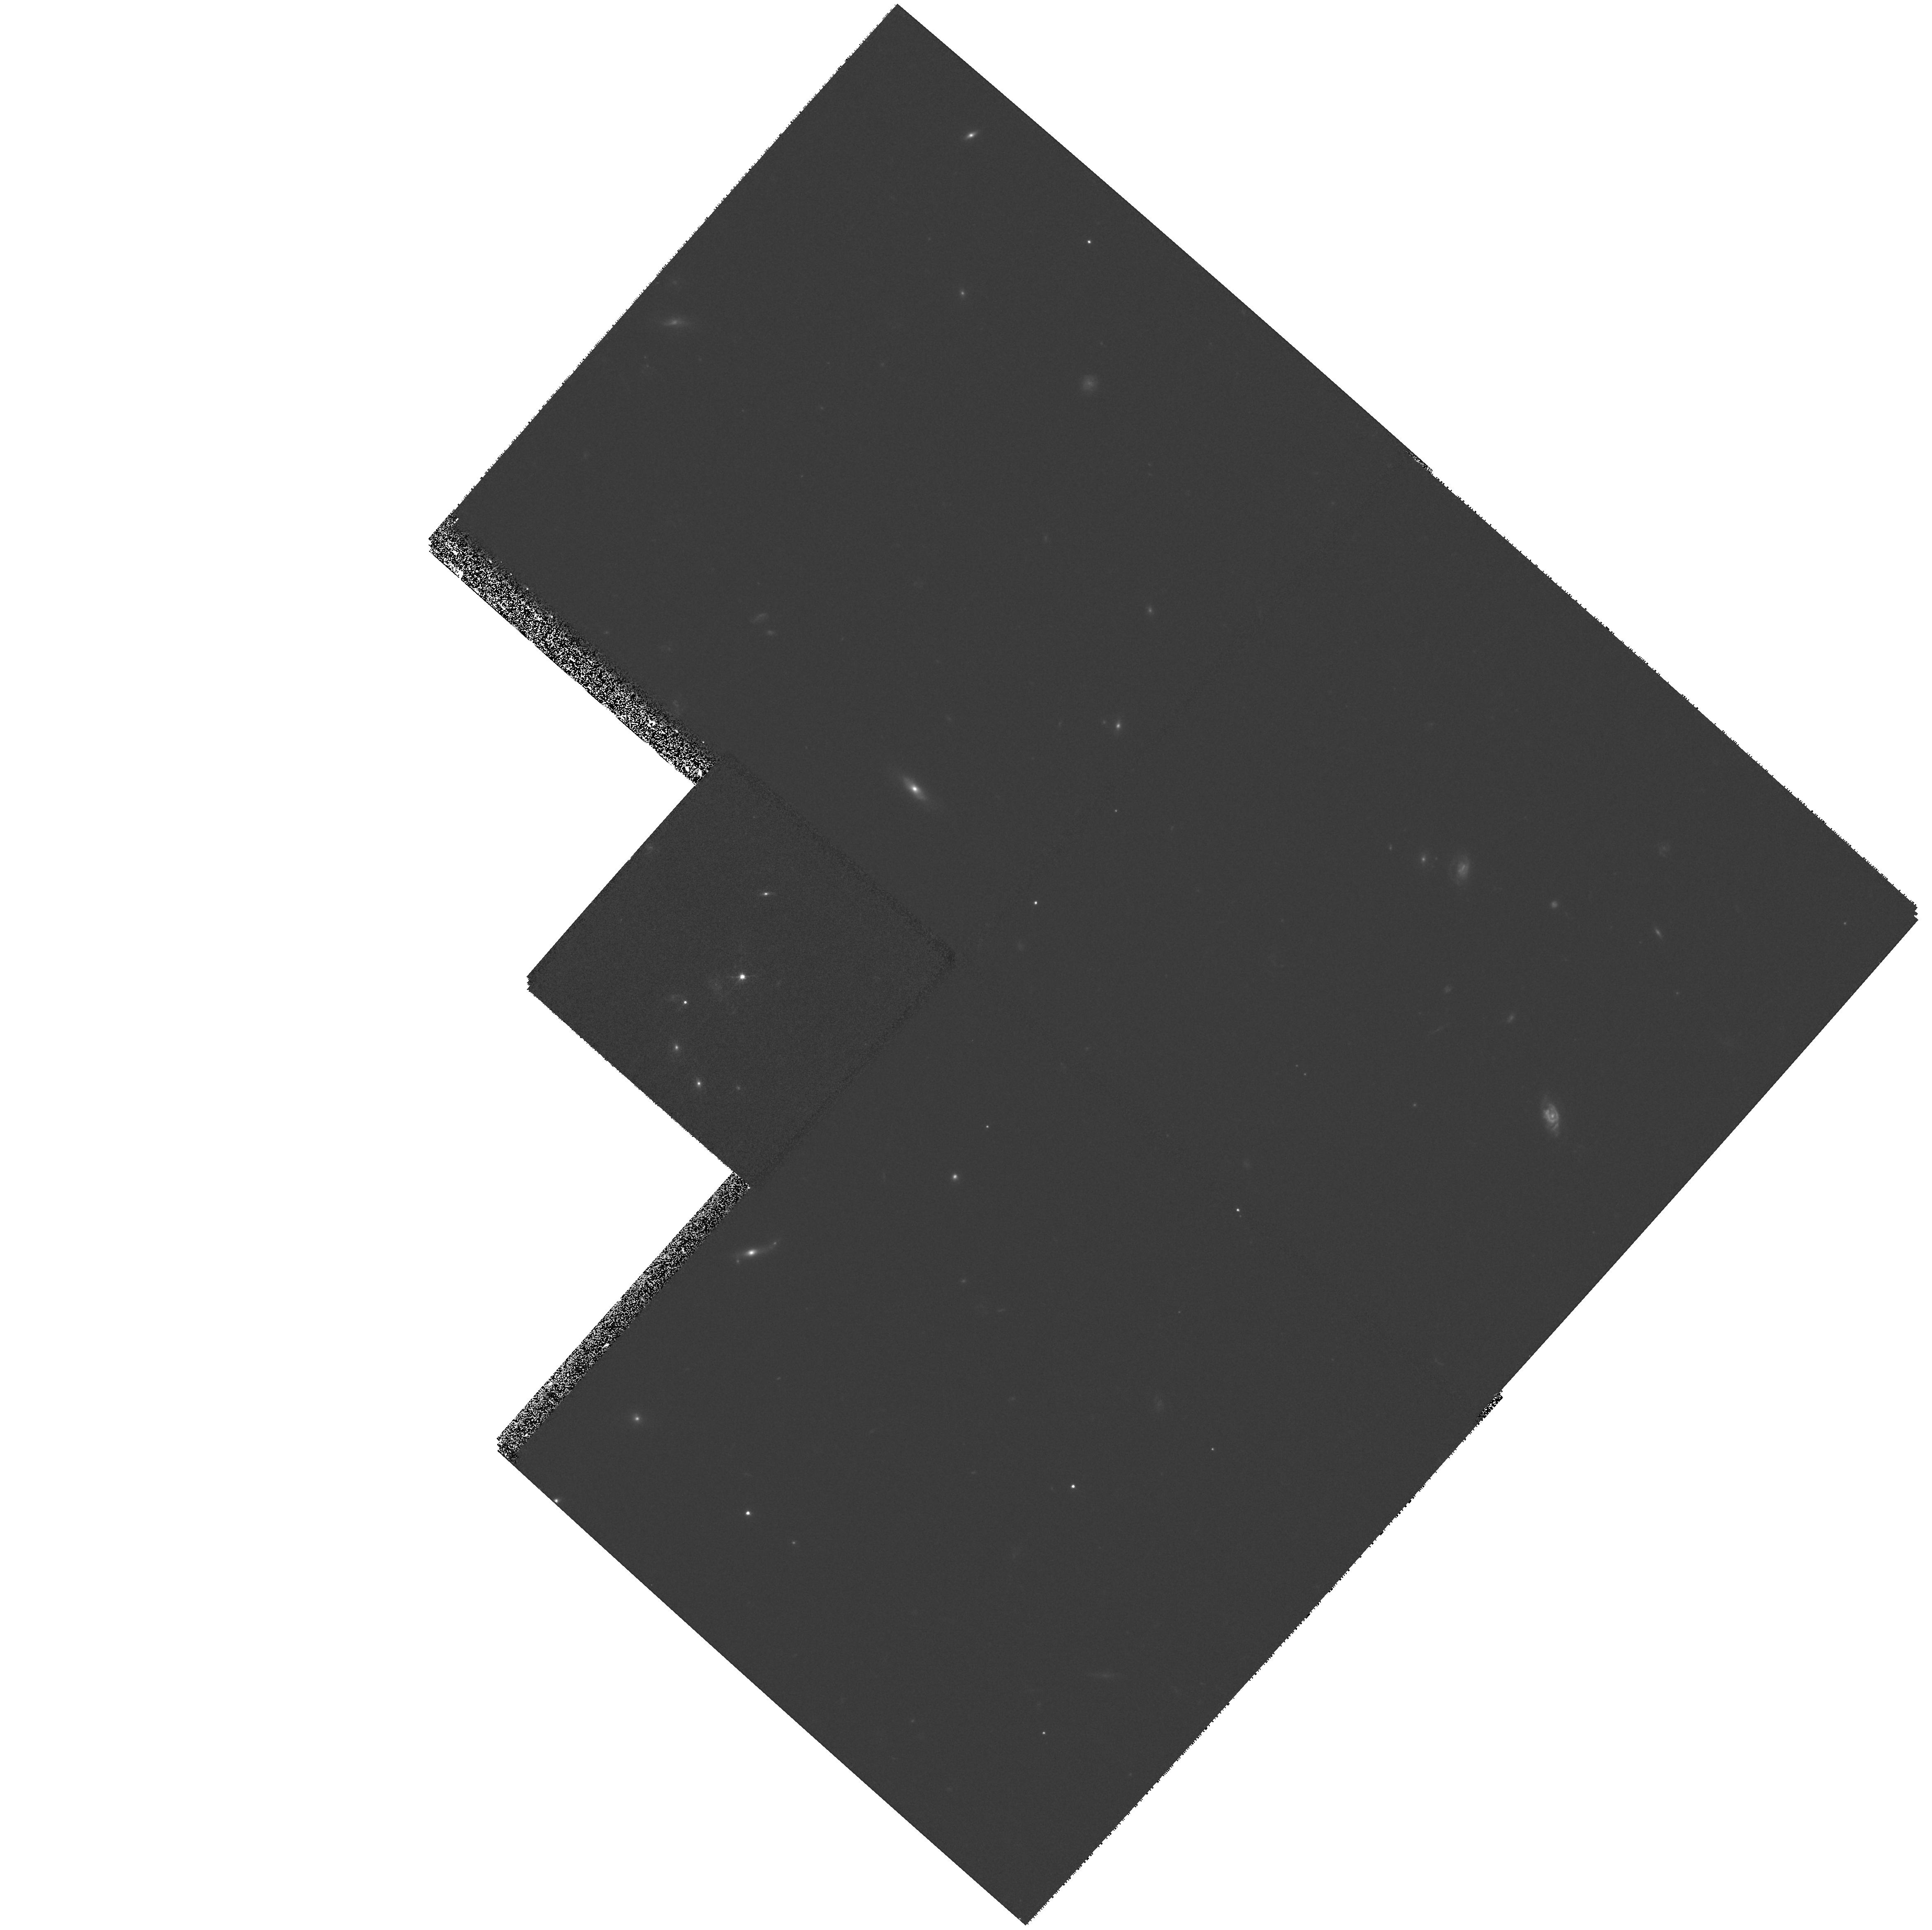
Target: RXJ0921+4528. Instrument: WFPC2/PC. Filter: F555W. Exposure: 27 min. Observation ID: hst_9133_12_wfpc2_pc_f555w_u6eg12

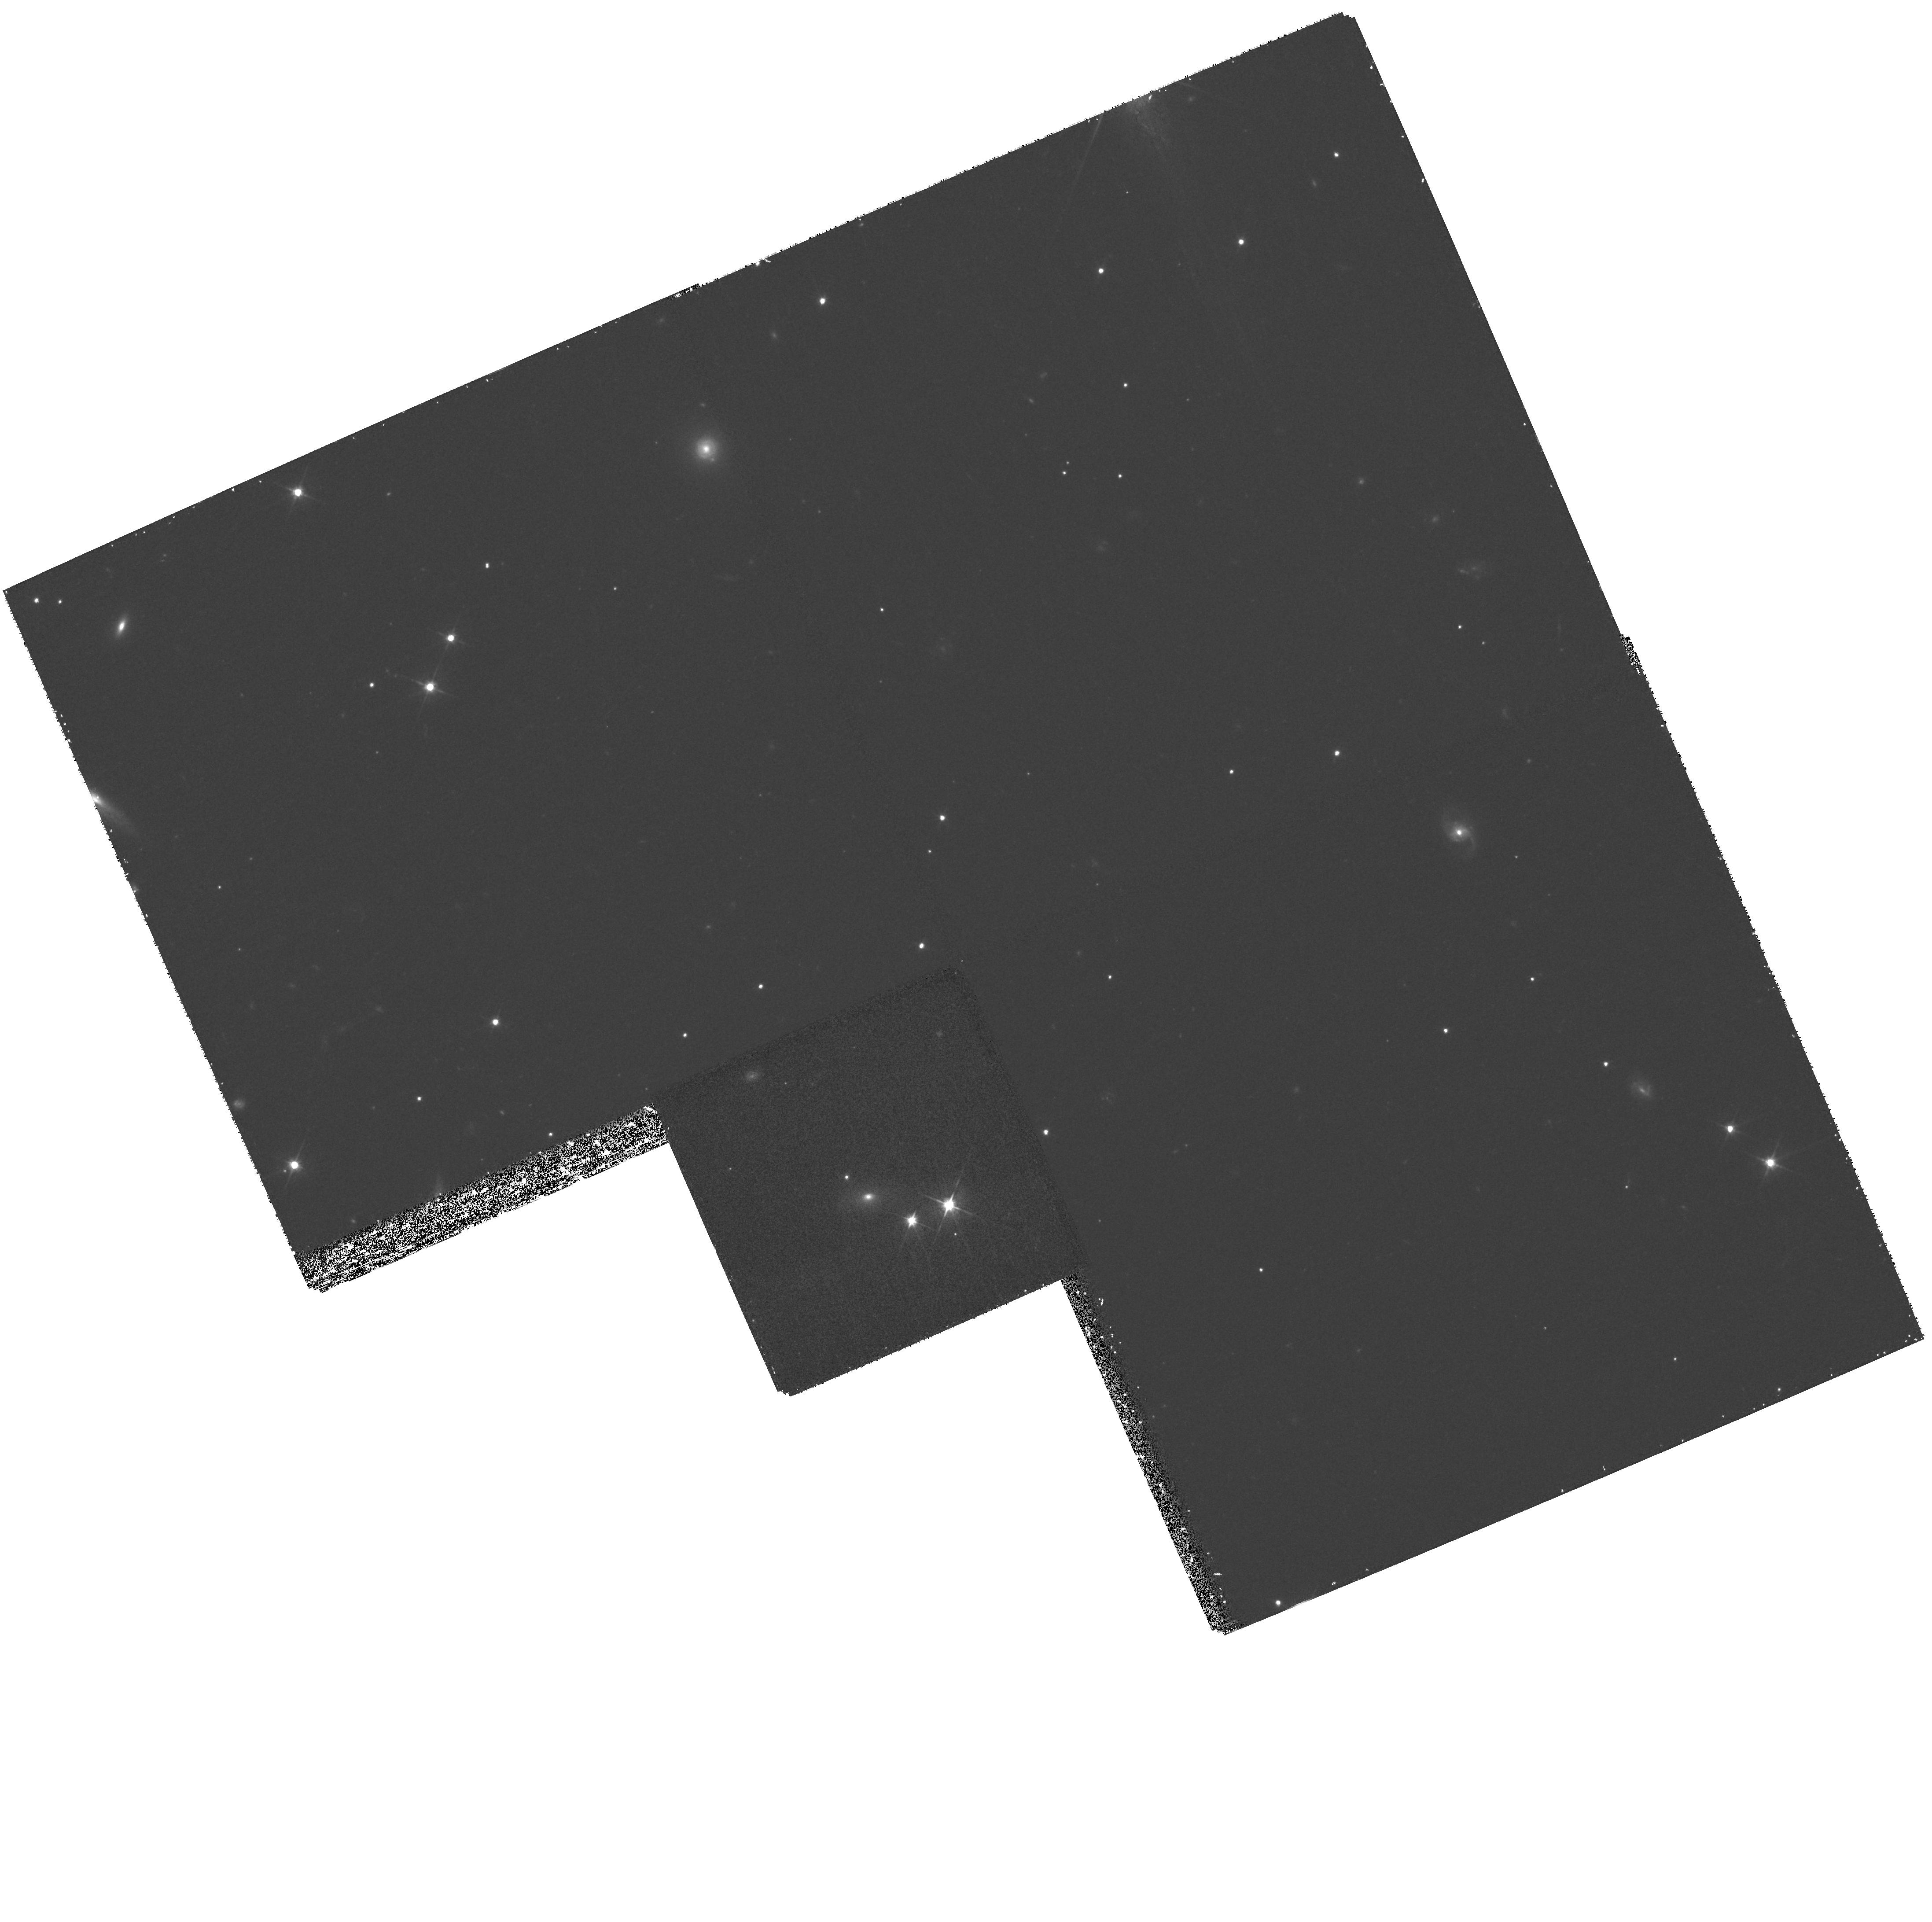
Target: MG1654+1346. Instrument: WFPC2/PC. Filter: F555W. Exposure: 33 min. Observation ID: hst_9133_23_wfpc2_pc_f555w_u6eg23

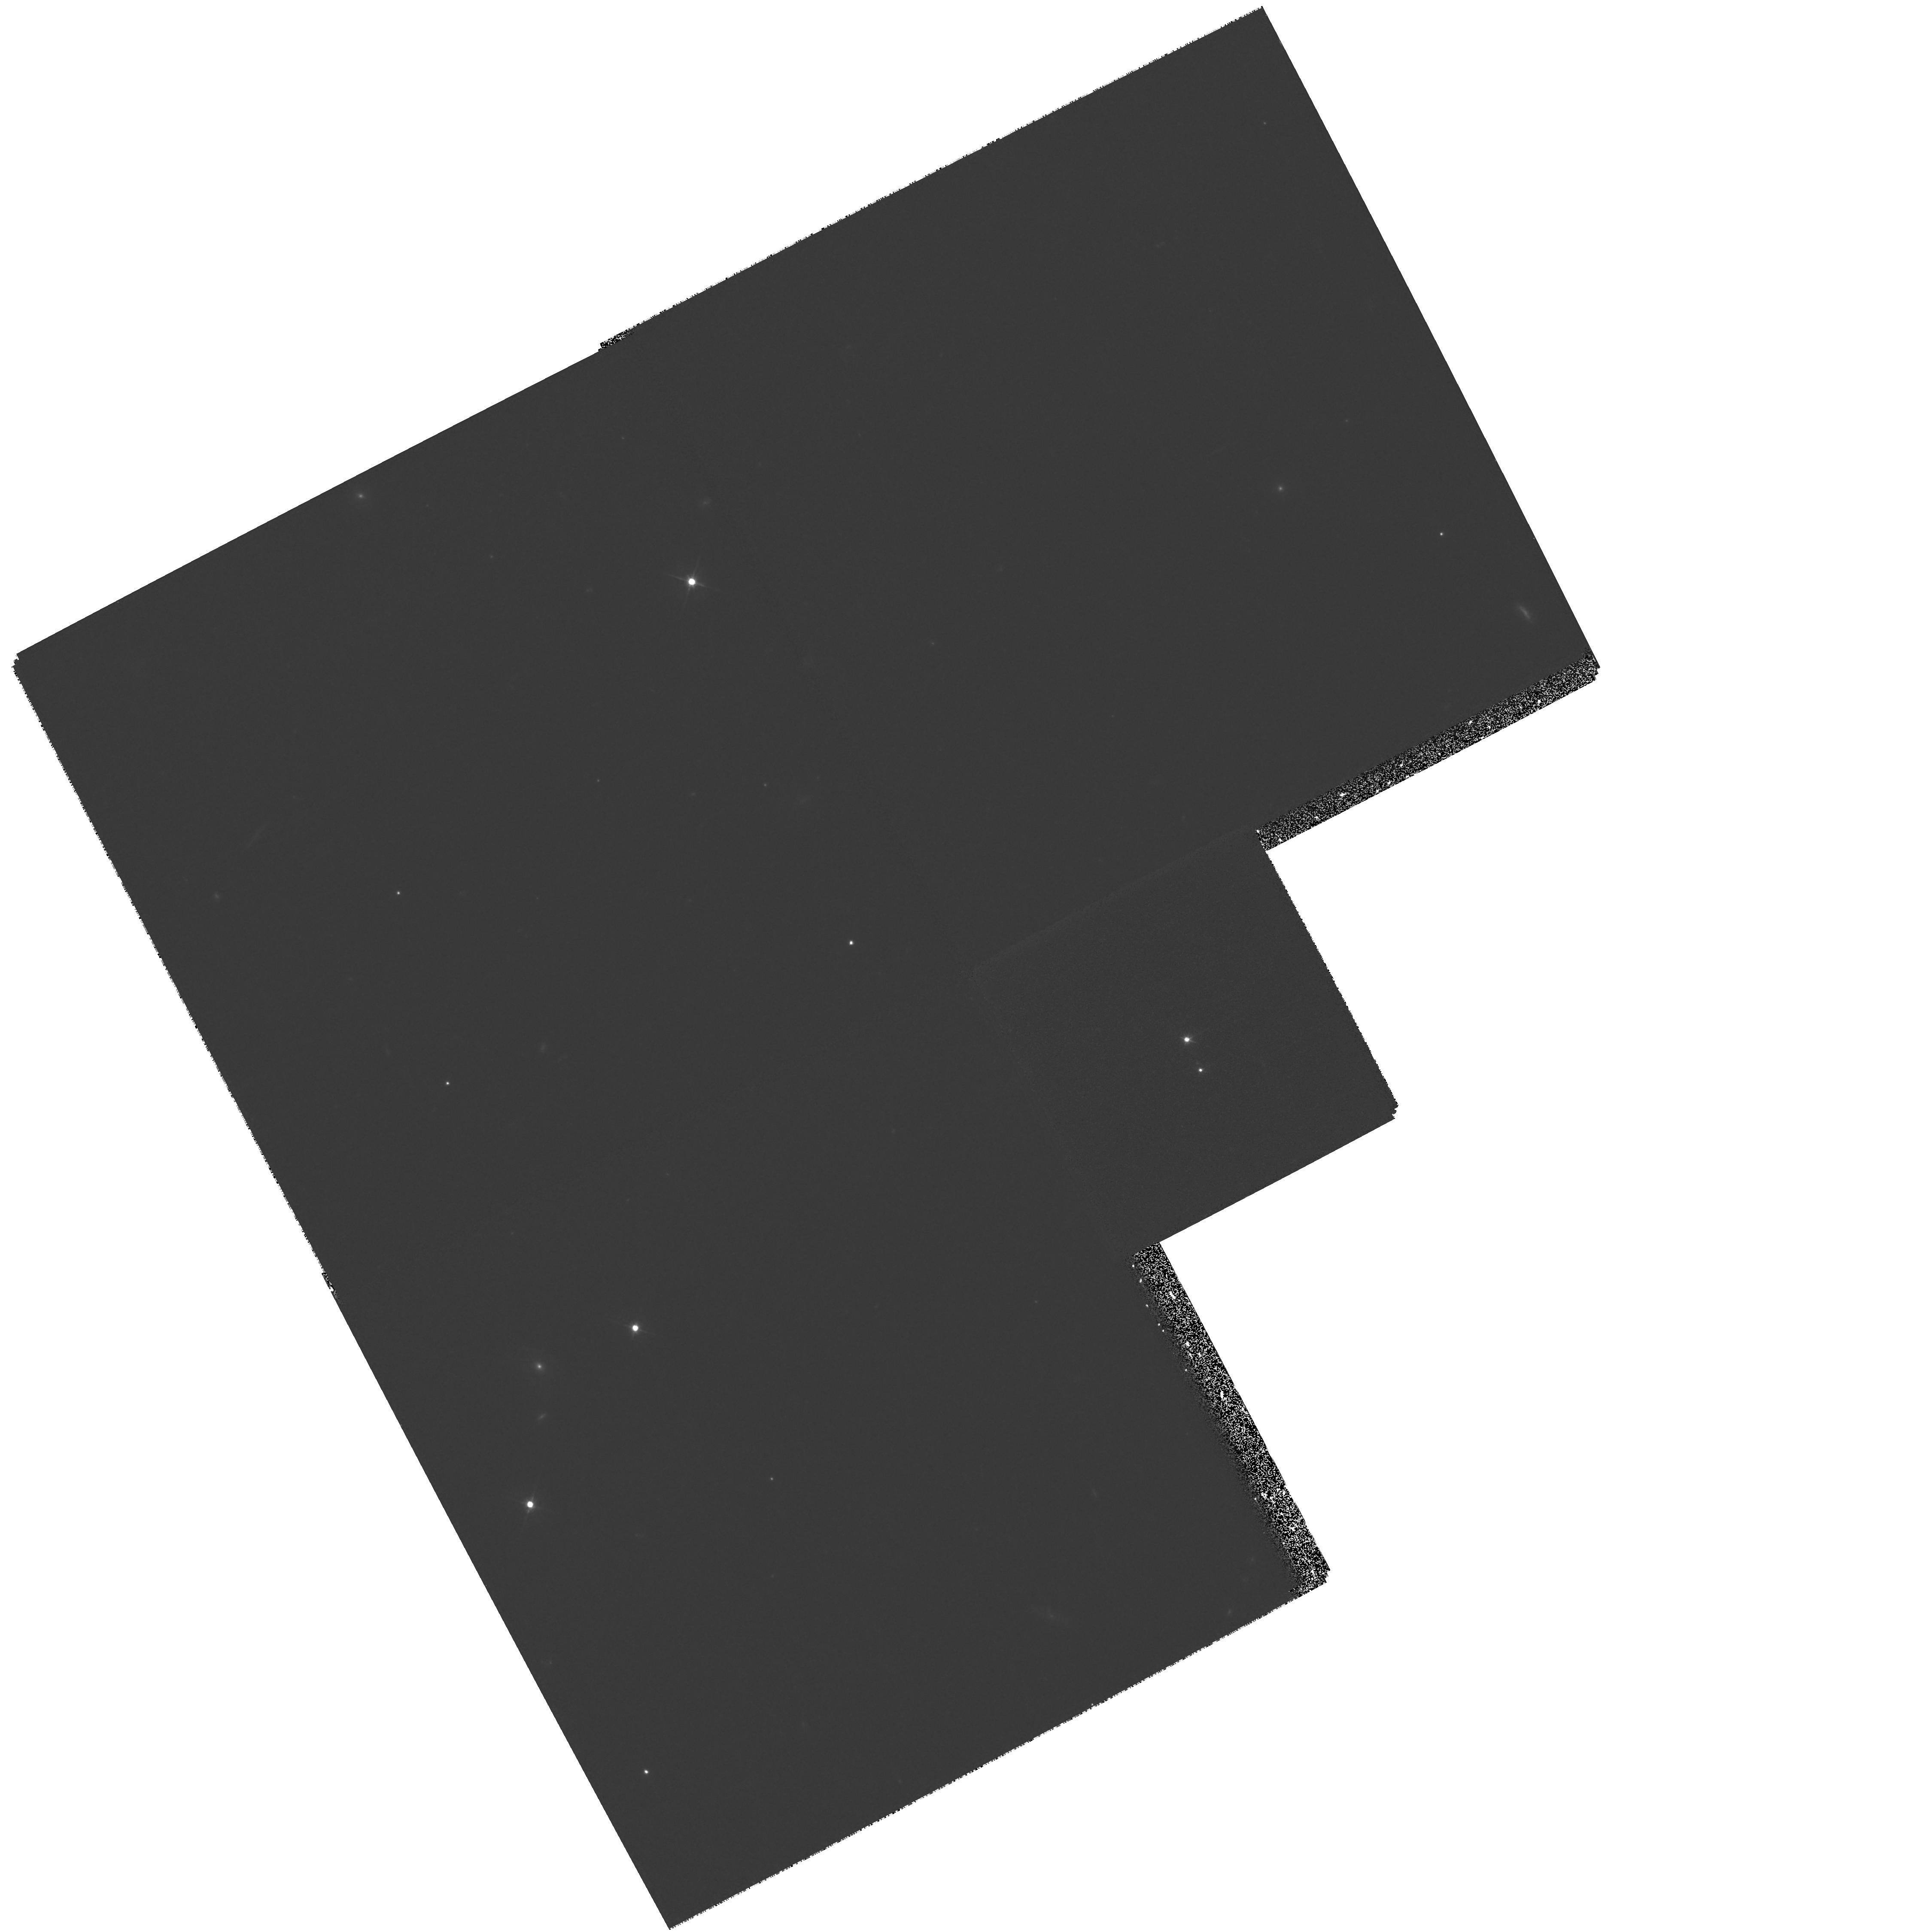
Target: CTS880. Instrument: WFPC2/PC. Filter: F555W. Exposure: 26 min. Observation ID: hst_9133_06_wfpc2_pc_f555w_u6eg06

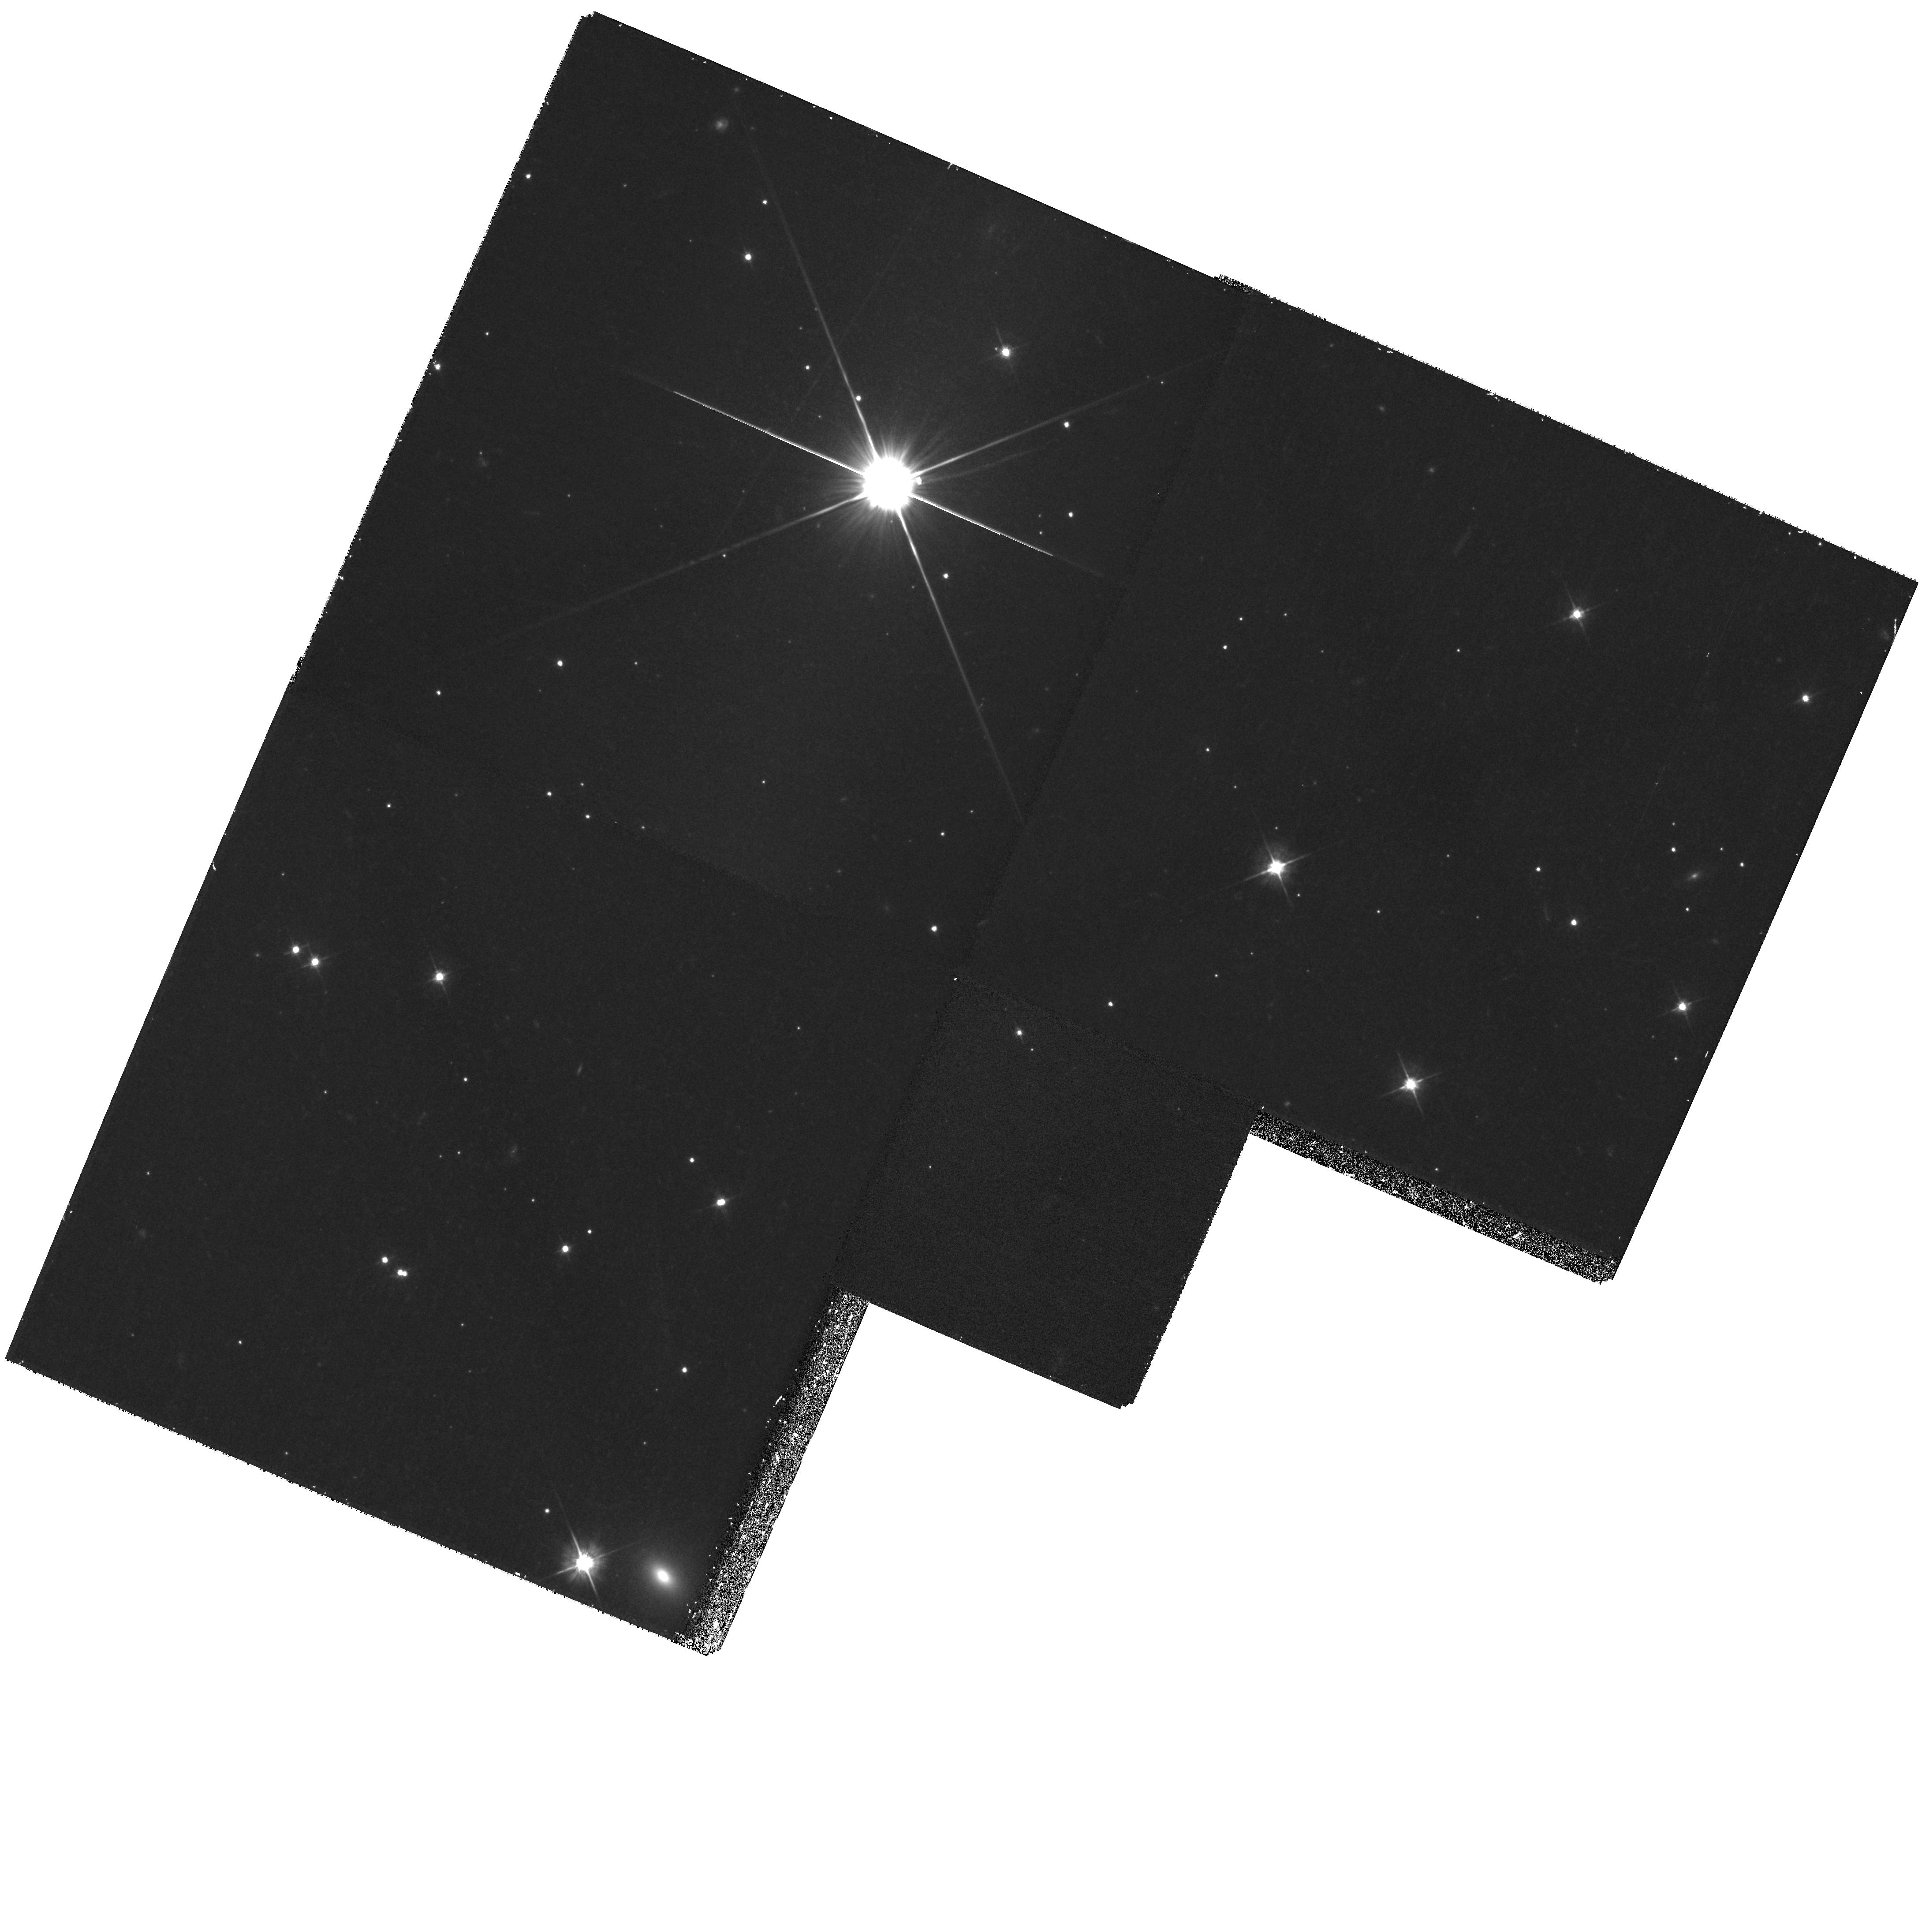
Target: B1933+507. Instrument: WFPC2/PC. Filter: F555W. Exposure: 37 min. Observation ID: hst_9133_25_wfpc2_pc_f555w_u6eg25

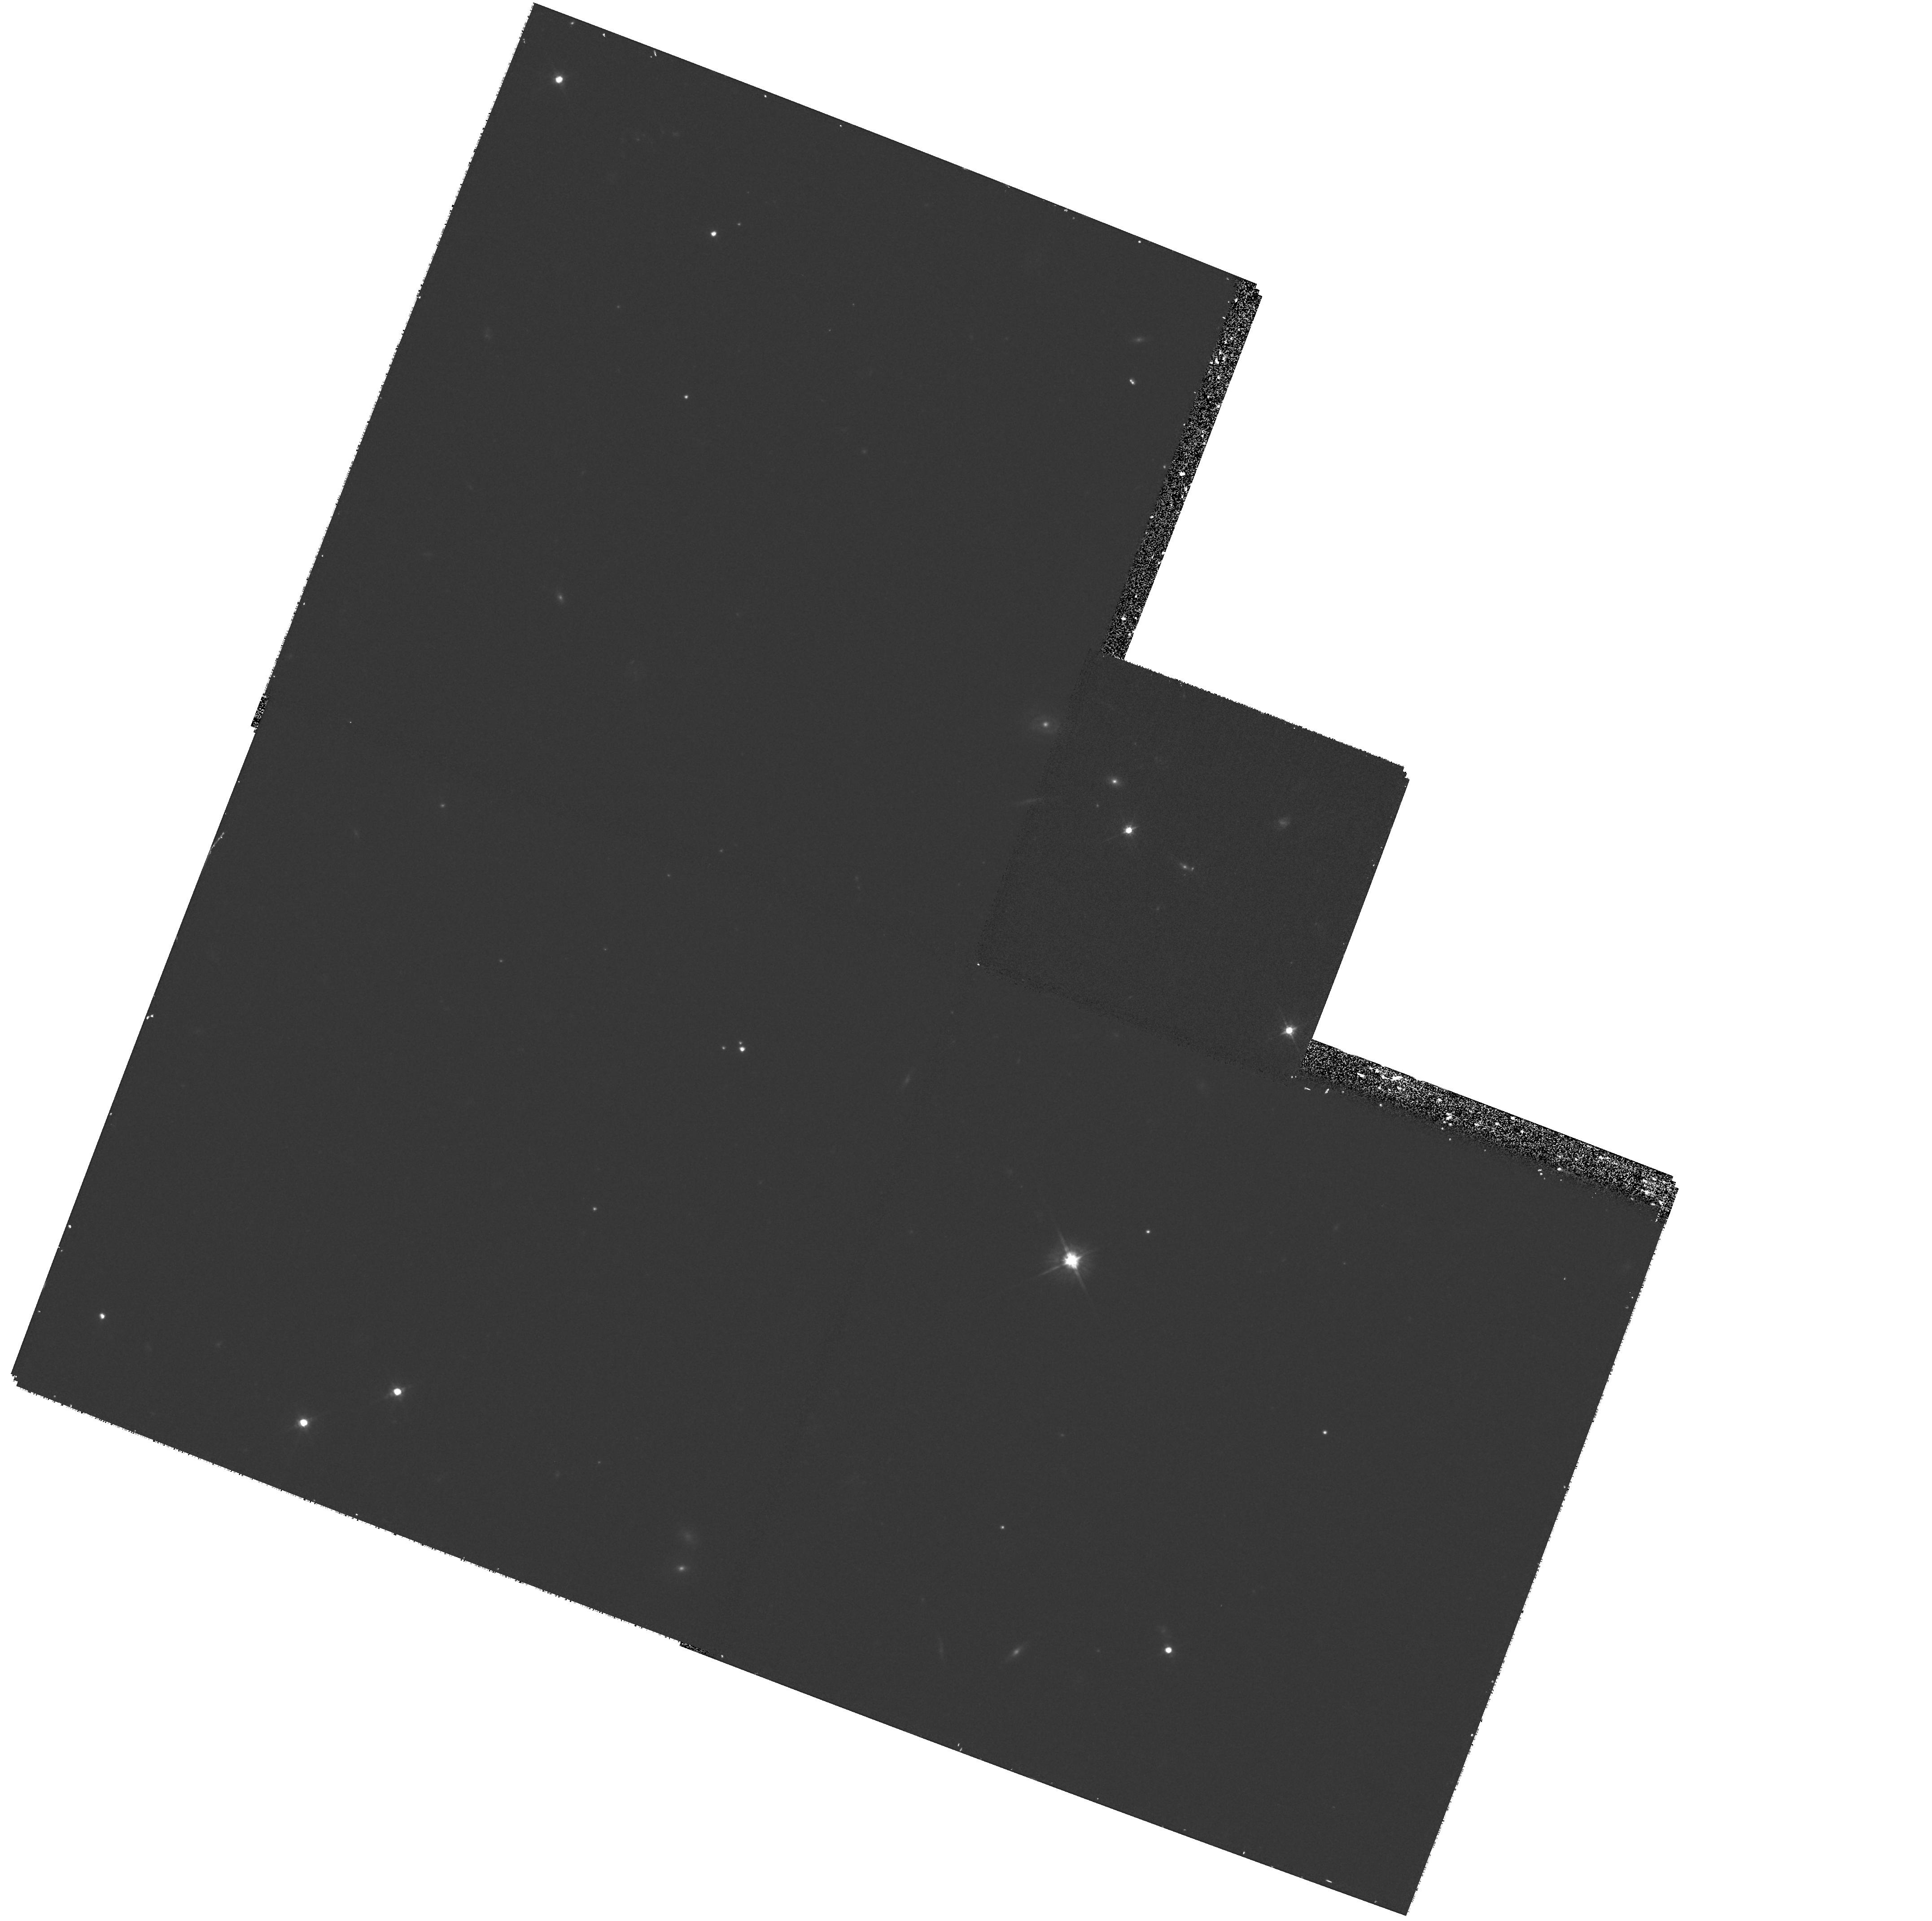
Target: B0712+472. Instrument: WFPC2/PC. Filter: F555W. Exposure: 37 min. Observation ID: hst_9133_07_wfpc2_pc_f555w_u6eg07

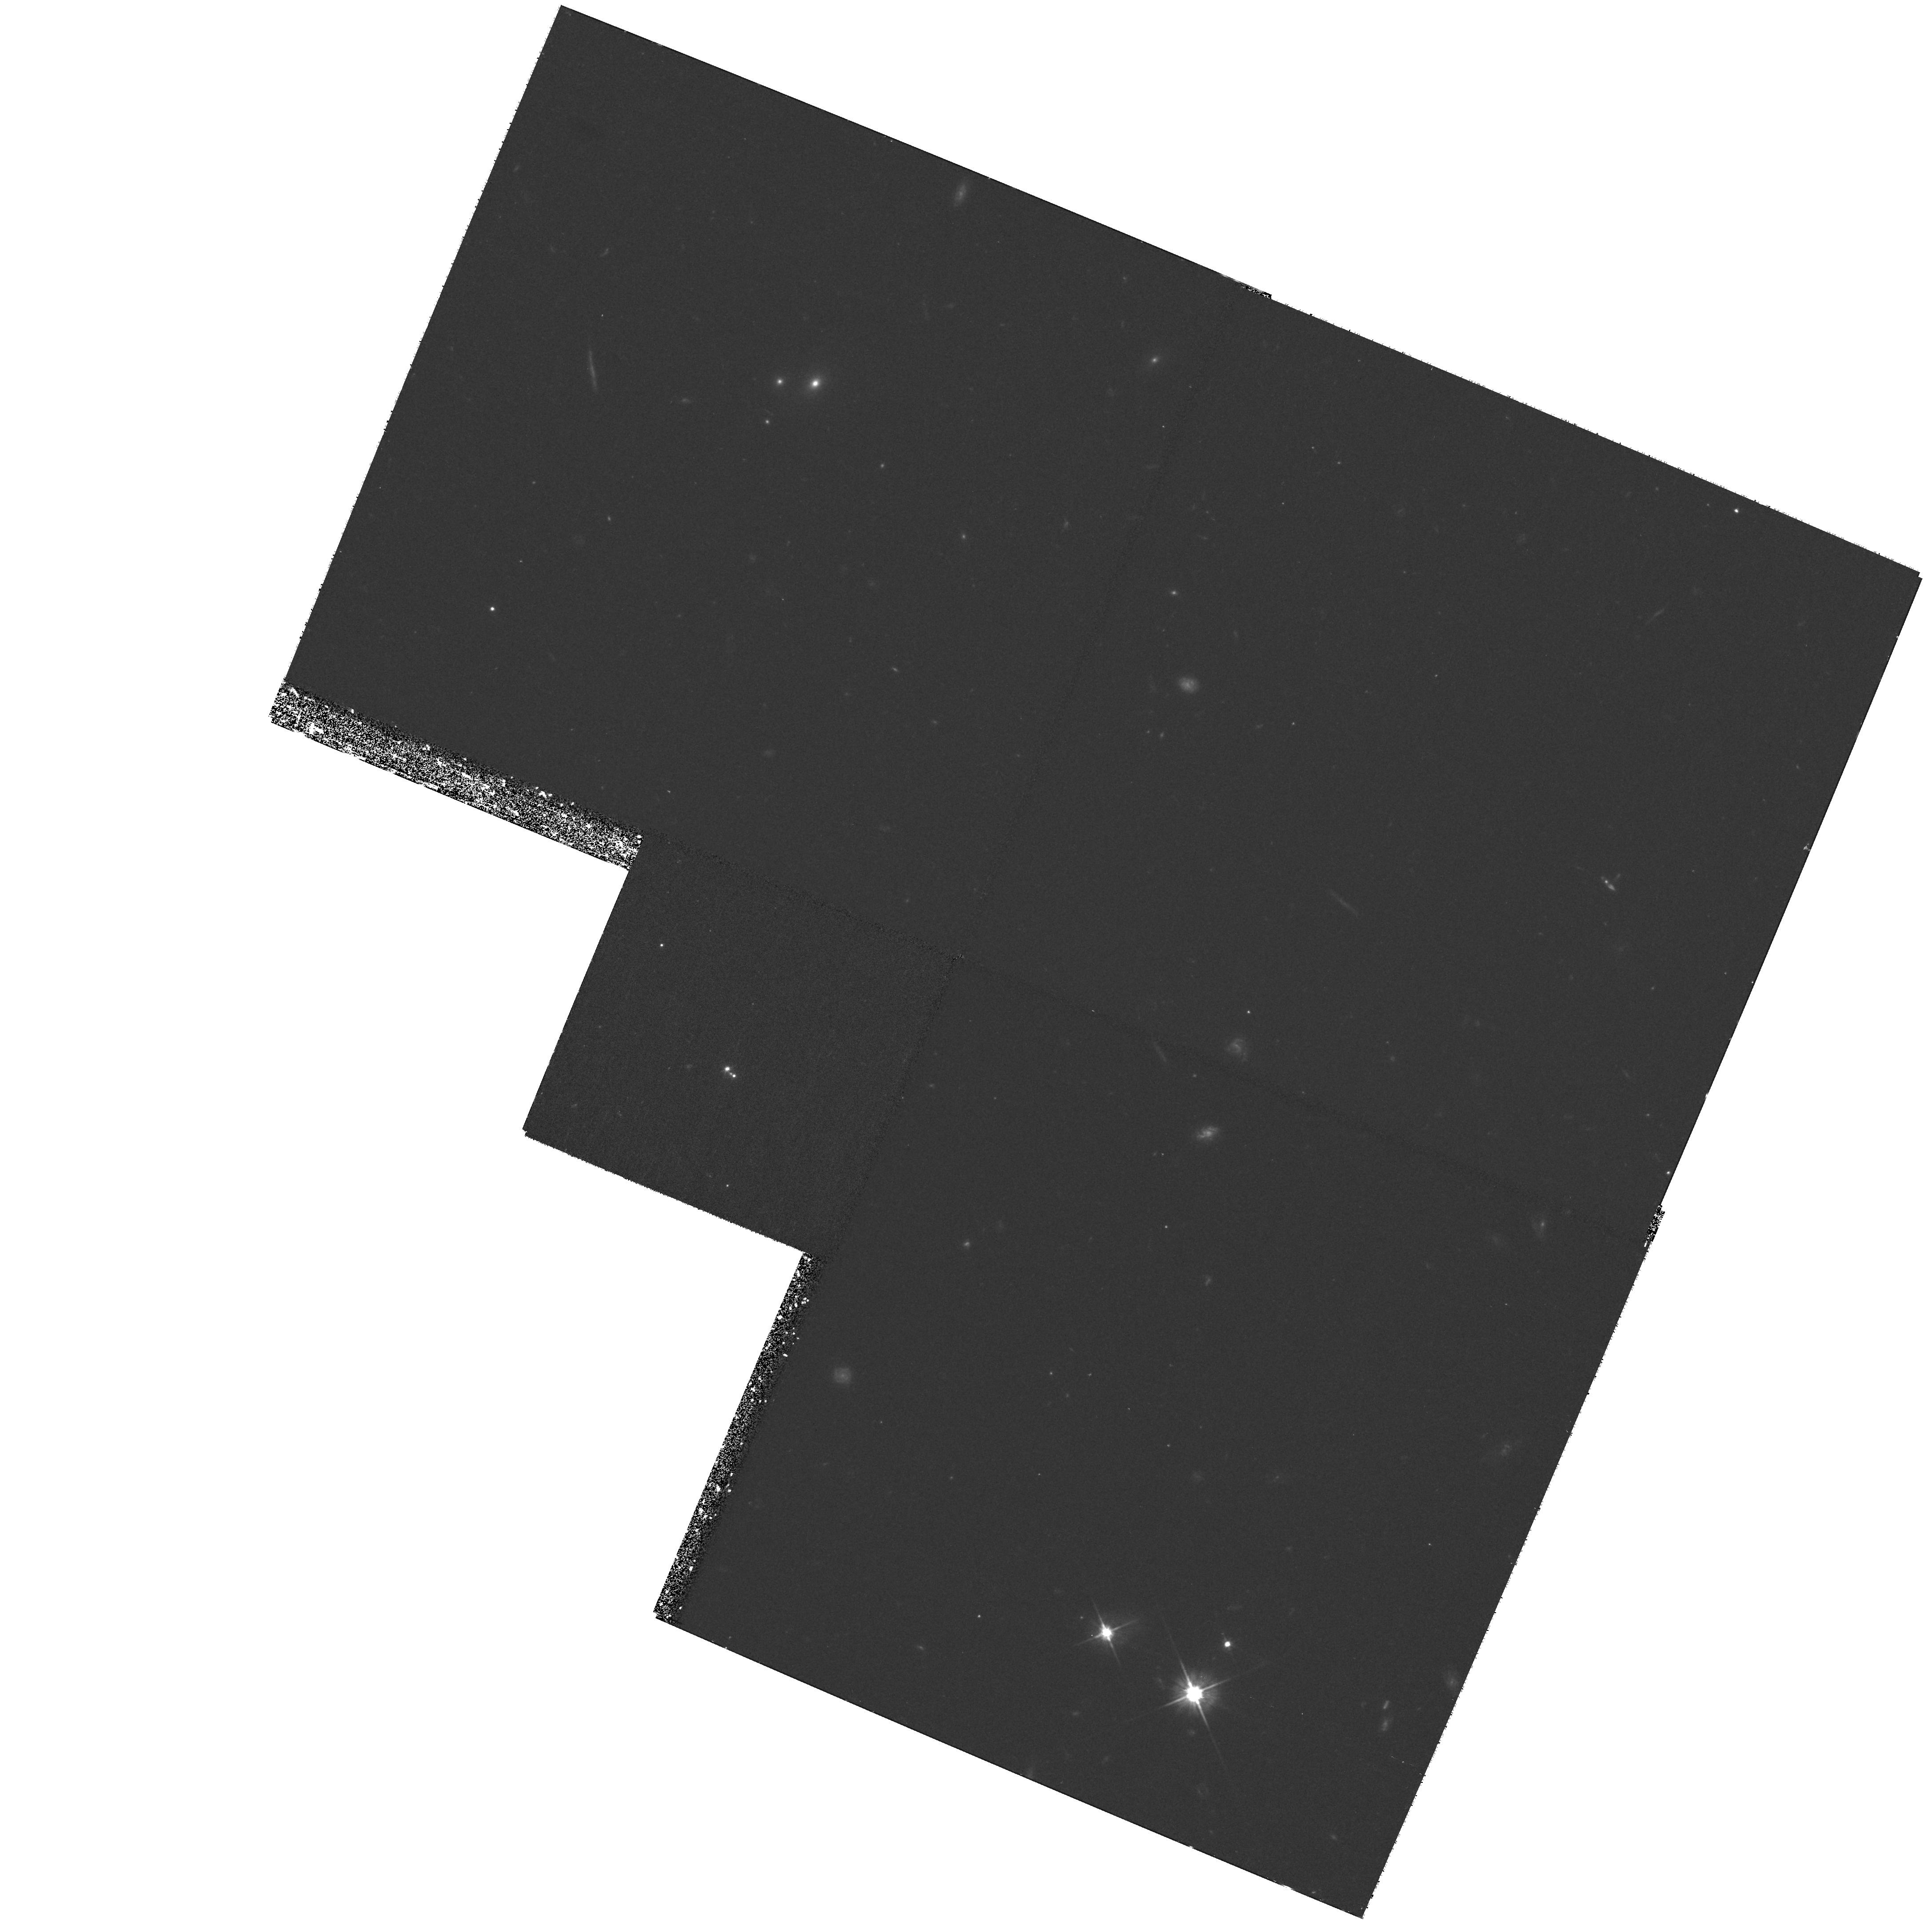
Target: BRI0952-0115. Instrument: WFPC2/PC. Filter: F555W. Exposure: 1.4 h. Observation ID: hst_9133_13_wfpc2_pc_f555w_u6eg13

HST Imaging of Gravitational Lenses (PI: Falco, Emilio E.)

Gravitational lenses offer unique opportunities to study cosmology, galactic structure, galaxy evolution, quasar hosts and extinction. They are also the only sample of galaxies selected on the basis of their mass rather than their luminosity or surface brightness. While gravitational lenses can be discovered with ground-based optical and radio observatories, converting them from curiosities into scientific tools requires HST. With typical image separations of ~ 1", HST is the only instrument that can in each case precisely locate the lens galaxy, measure its luminosity, color and structure and search for lensed images of the source host galaxy. We will obtain WFPC2 V and I images of \nnew lenses lacking any HST observations and \nfilt lenses where observations in one of these two standard filters is missing. We will reobserve \nbad lenses for which existing HST data are not quantitatively useful. We also propose to observe \ndisc lenses which will be discovered during the course of Cycle 10. As in previous cycles, we request that the data be made public immediately.